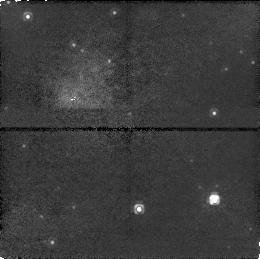
Target: GRS1915+105. Instrument: NICMOS/NIC1. Filter: F110W. Exposure: 15 min. Observation ID: n53w01010

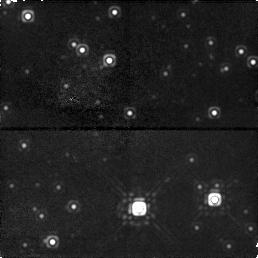
Target: GRS1915+105. Instrument: NICMOS/NIC1. Filter: F160W. Exposure: 17 min. Observation ID: n53w01020

THE SUPERLUMINAL SOURCE GRS 1915+105: A RUNAWAY BLACK HOLE ? (PI: Mirabel, Felix I.)

We will measure the proper motion of the center of mass of GRS~1915+105 to improve our understanding of the genesis and fate of black holes. GRS~1915+105 is a well-established black hole binary system with superluminal ejections. Our VLA and VLBA observations suggest proper motions of 8 mas/year of the radio core (center of ejections), which at the distance of GRS 1915+105 corresponds to $\sim$ 500 km s$^(- 1)$. However, it has been difficult to estimate possible systematic errors in the absolute astrometry with the radio interferometers. The infrared counterpart in quiescence has J$\sim$18mag, H$\sim$16mag, and K$\sim$14mag (Mirabel et al. 1994), and we propose to confirm the proper motion of the binary using NICMOS images taken one year apart. If the proper motion of GRS 1915+105 is confirmed beyond doubt, the proposed observations will support the idea that a significant fraction of the collapsed massive stars are runaway black holes, and that natal recoils give rise to an intergalactic black-hole population analogous to the intergalactic population of neutron stars.